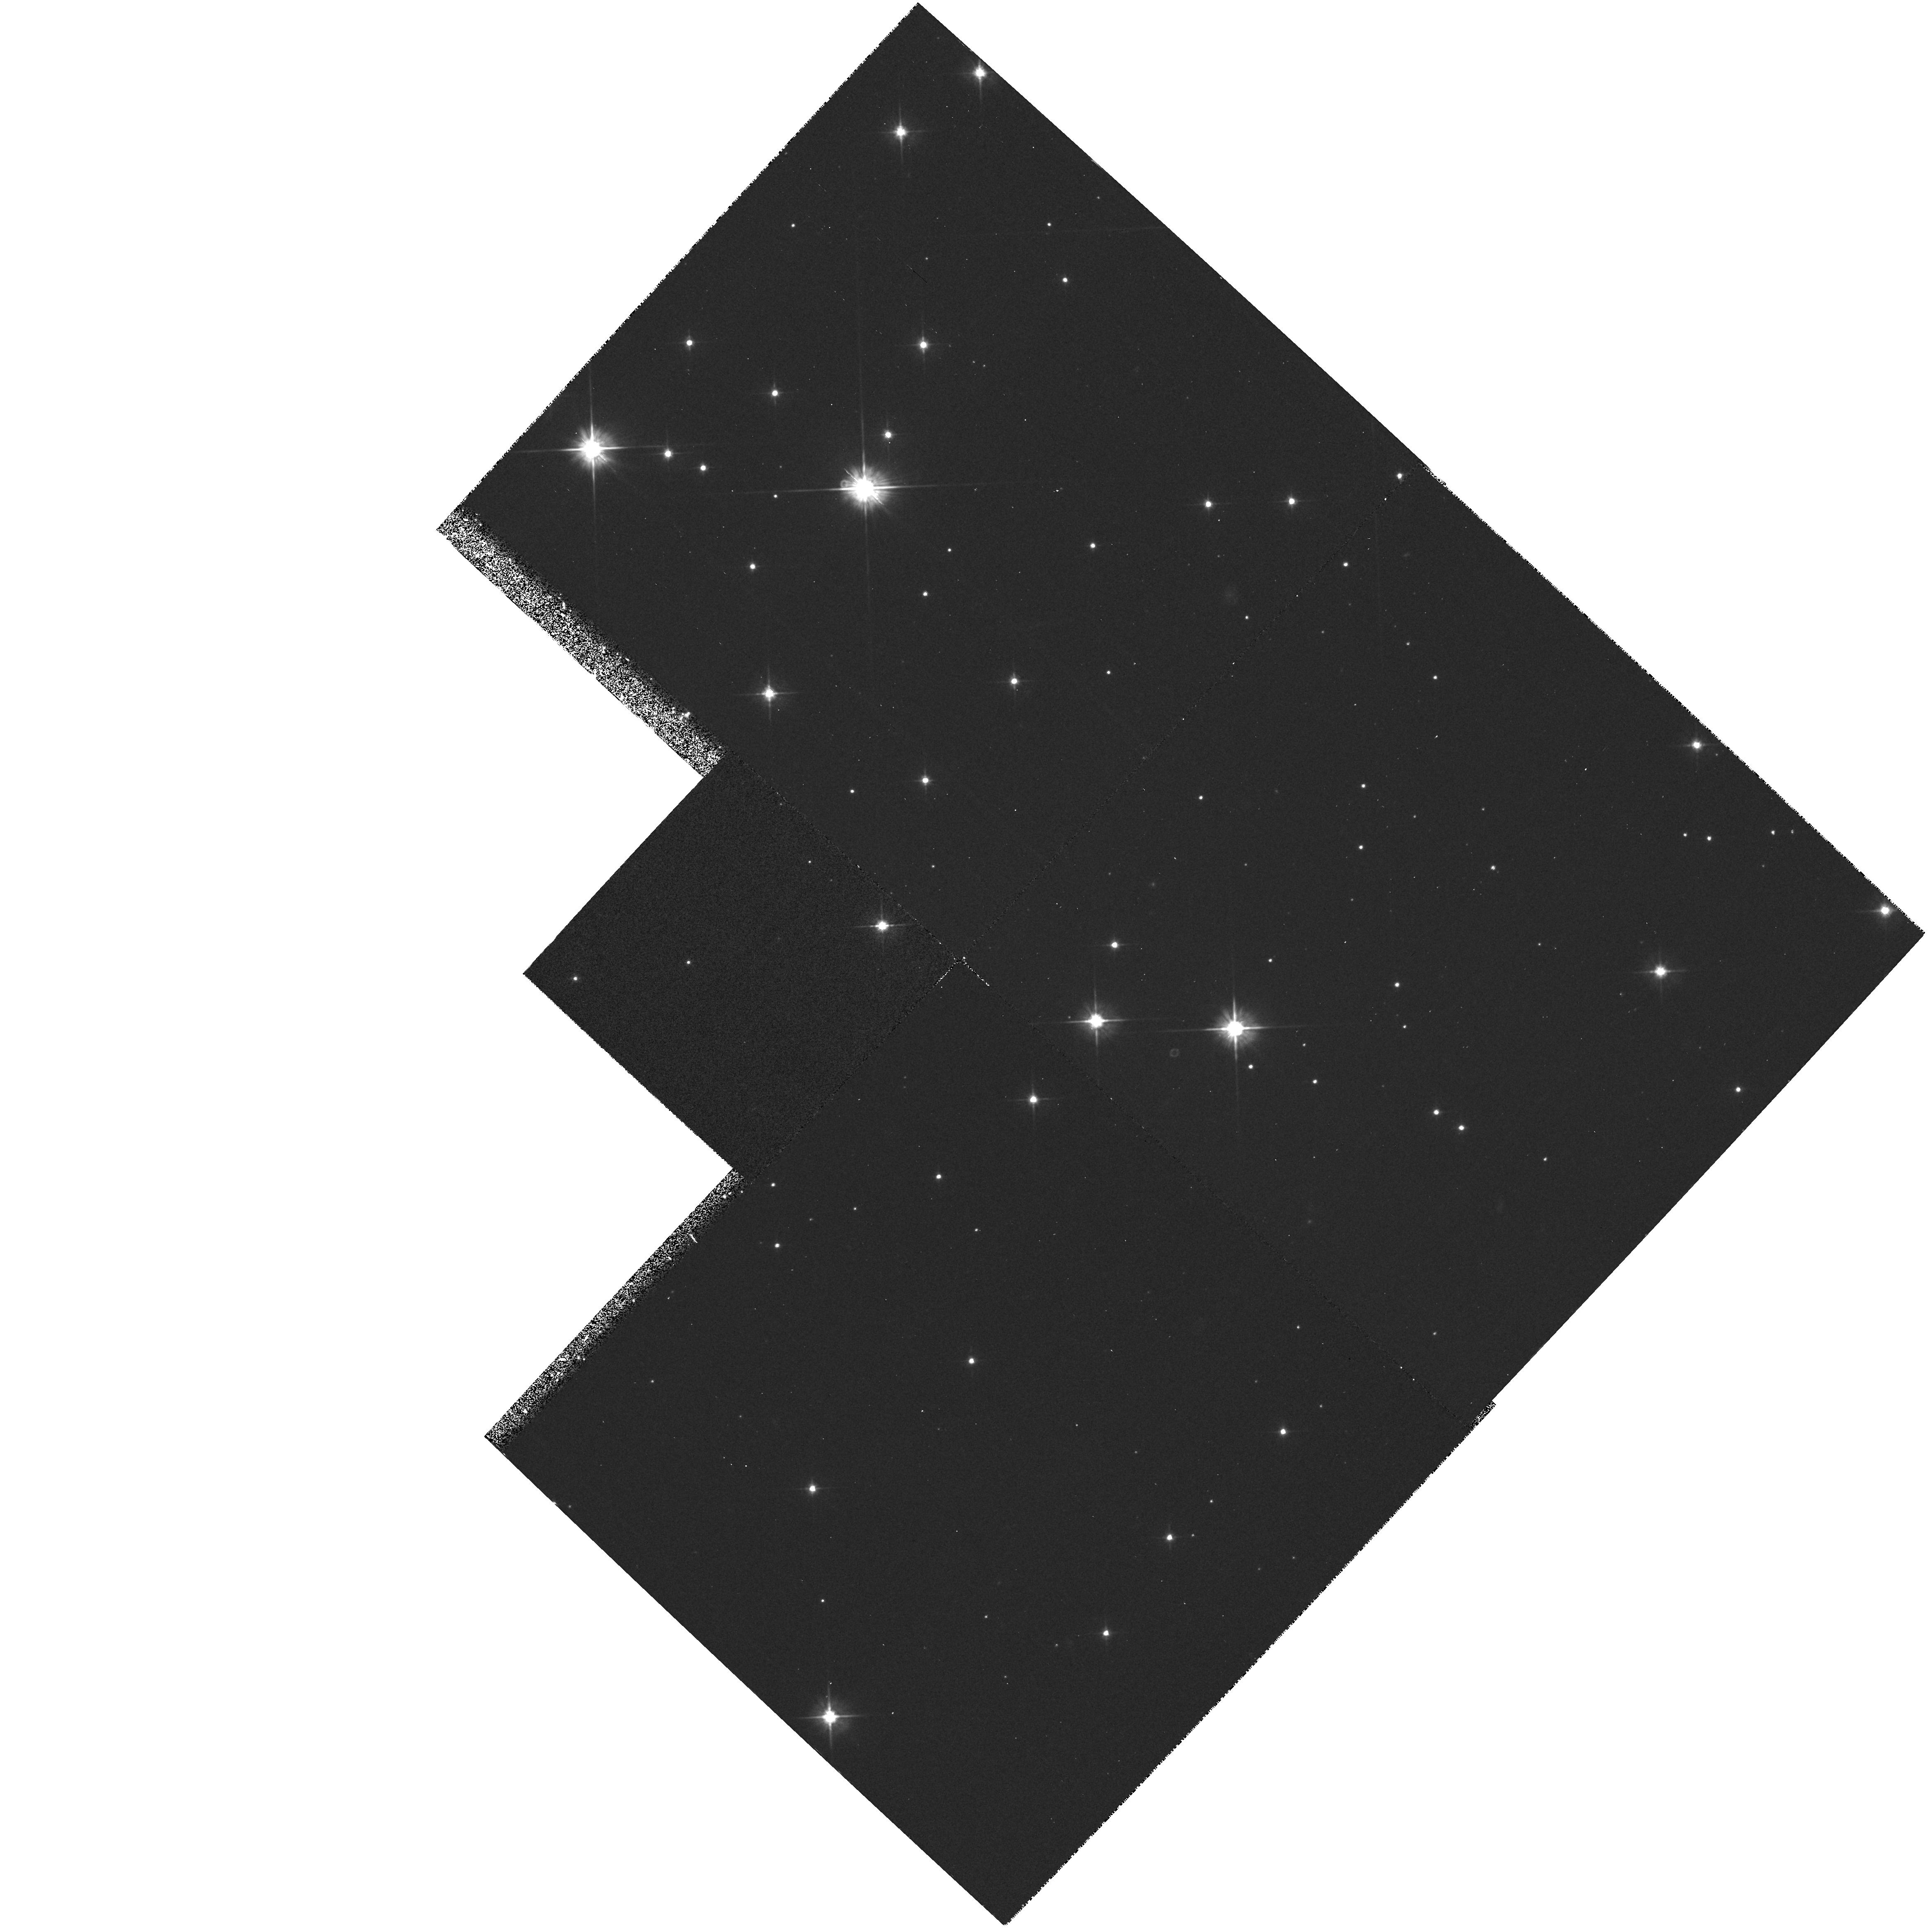
Target: STAR-0633+1746
Instrument: WFPC2/PC
Filter: F555W
Exposure: 50 min
Observation ID: hst_5484_01_wfpc2_pc_f555w_u28e01

UNDERSTANDING THE GEMINGA (1E0630+178) OPTICAL COUNTERPART CYCLE 4 HIGH (PI: Bignami, Giovanni F.)

The recent discovery of a common X/Gamma periodicity for GEMINGA and of the proper motion of the optical candidate have finally closed the X/Gamma/optical identification chain. The object is a rotating neutron star, the only one invisible in radio, but visible in the optical. Two main problems remain open for the understanding of Geminga: the physical characteristics of its emission and its distance. The first was the aim of our Cycle 1 proposal N.2525, approved with high priority but then deferred. In it we proposed to study this unique object through few color photometry with the FOC. The distance problem could be solved by measuring Geminga's annual parallax: this is the aim of the ongoing DD proposal N.4593, already approved for several PC observations covering both Cycles 3 and 4. The current proposal is a merging of the two, exploiting the post-refurbishment capabilities of the HST instruments. Establishing a reliable flux in near UV is crucial for grasping the overall energy balance and for distinguishing between non-thermal and thermal emission models, especially in comparison with the soft X-ray spectral information now available from ROSAT. Obviously, a measurement of the parallax would give for the first time a quantitative assesment of the multi-band luminosities of a neutron star.